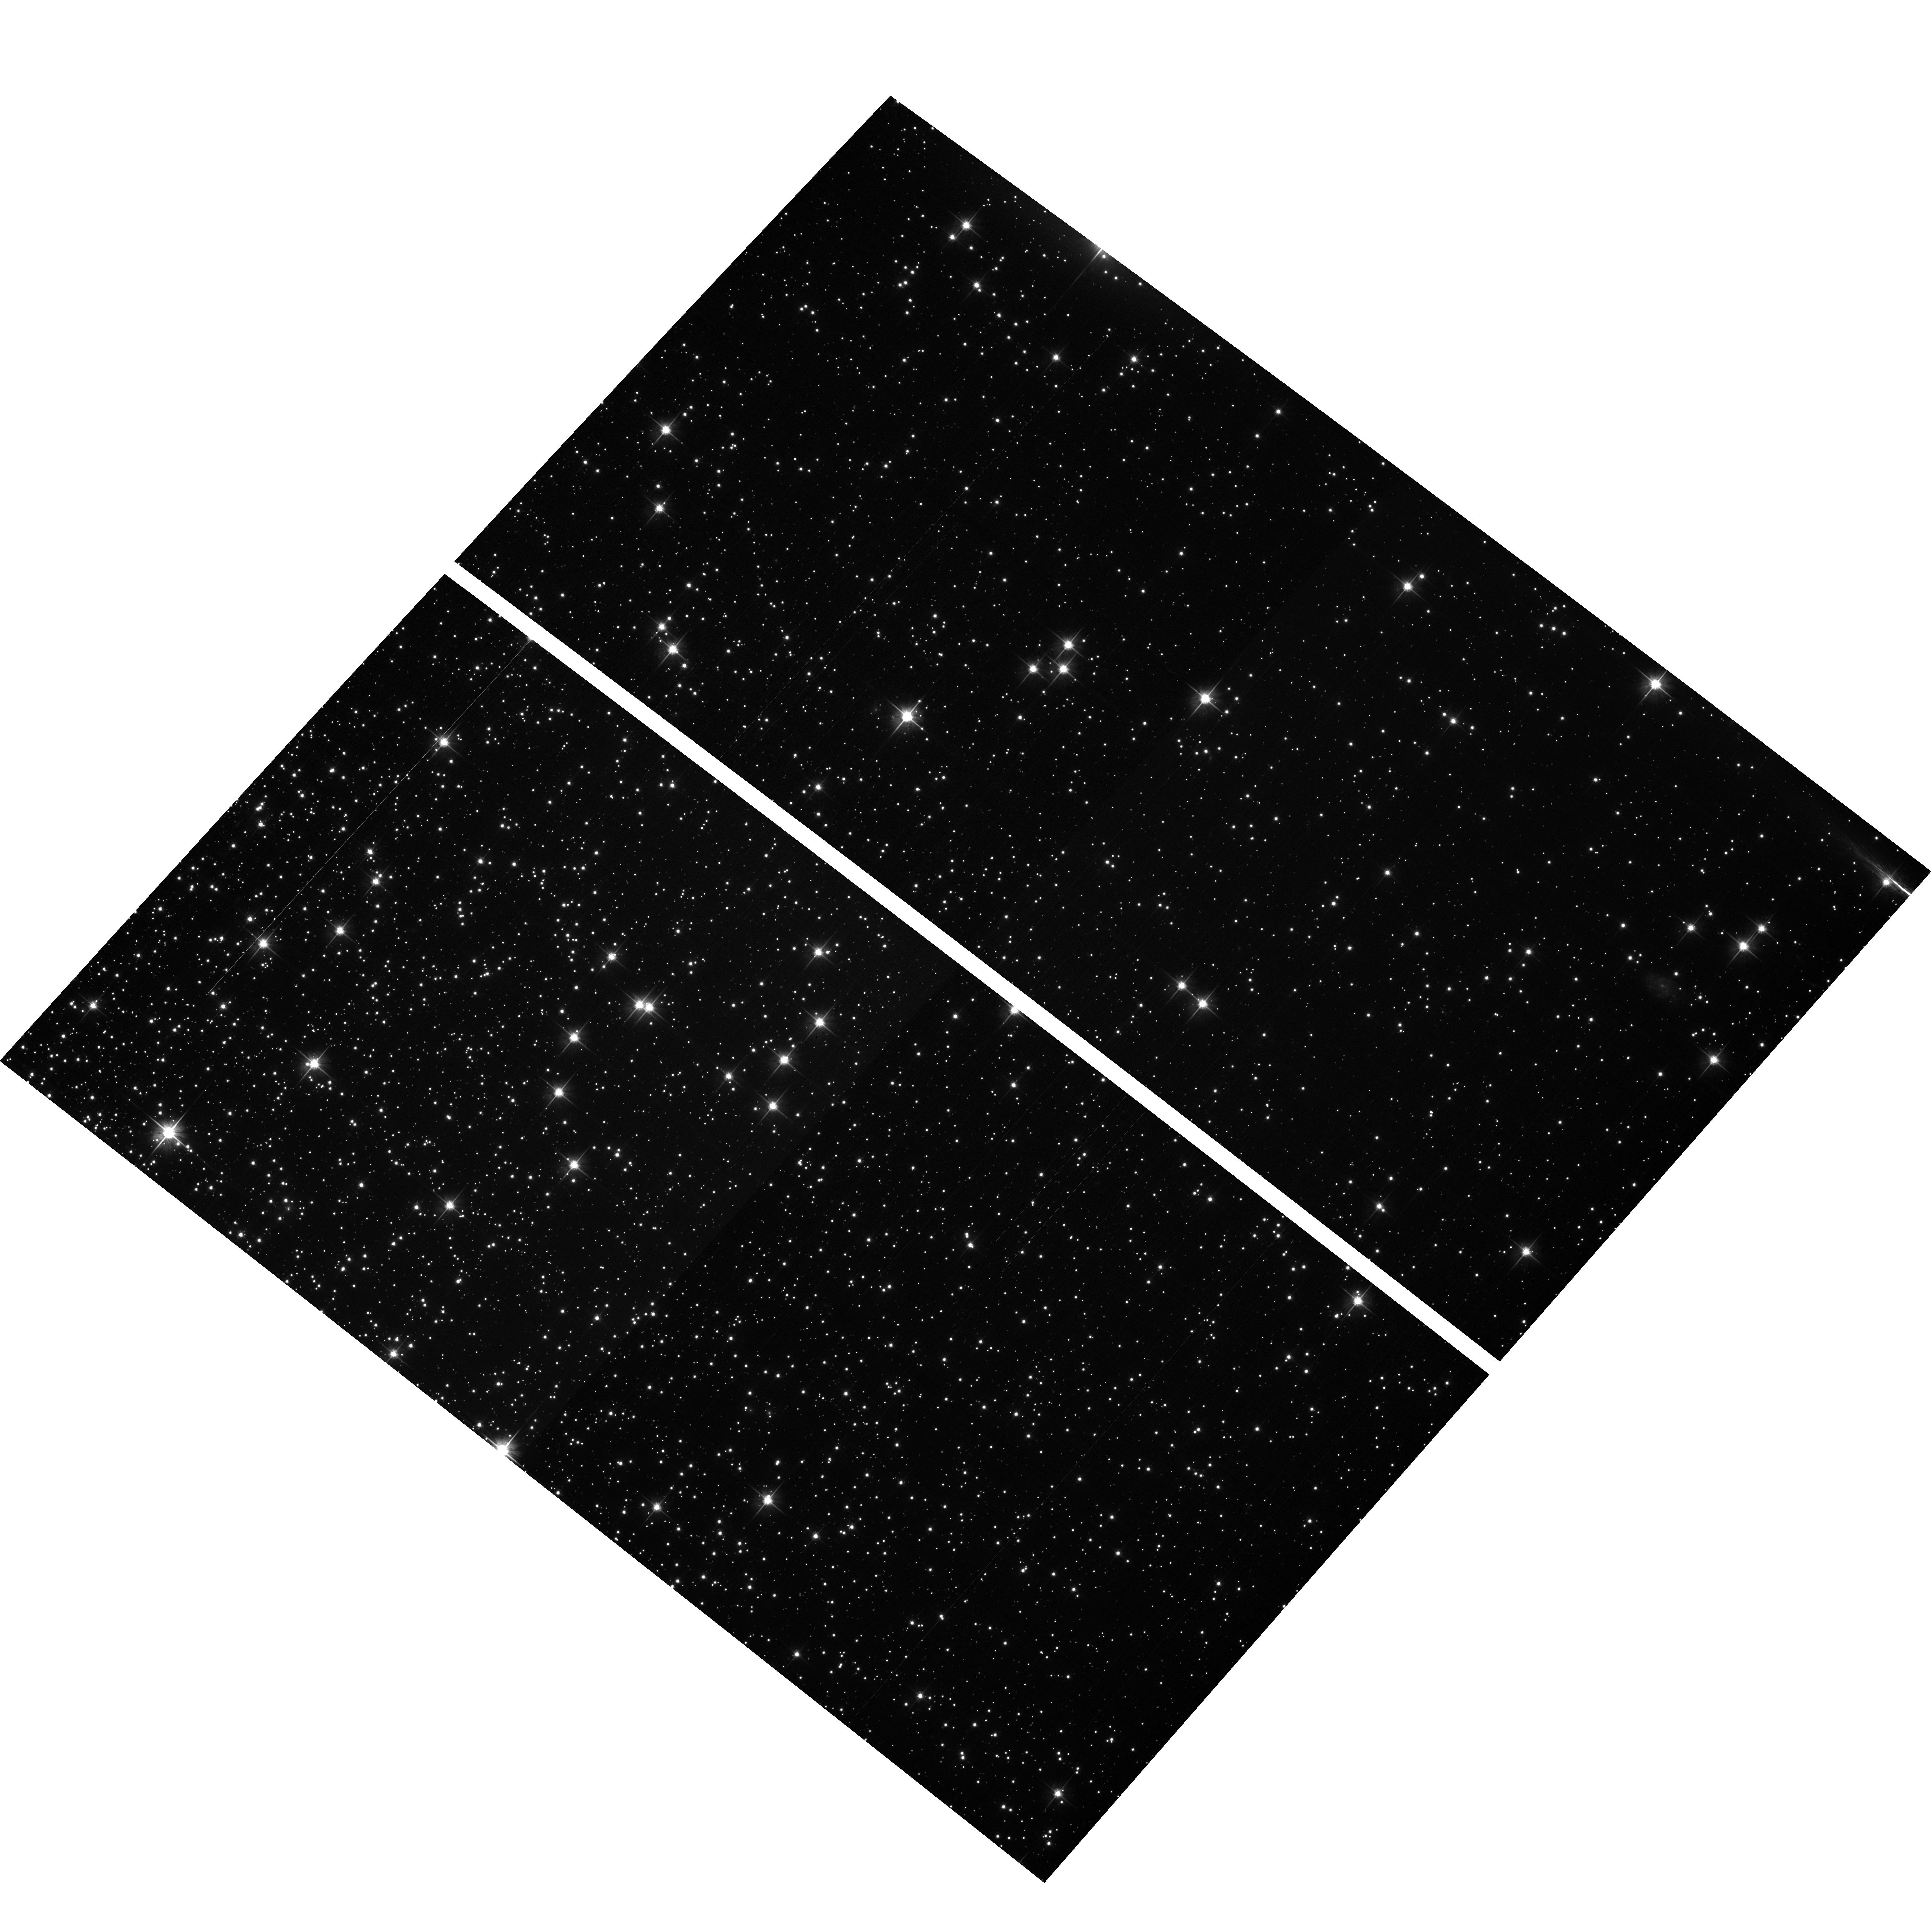
Target: NGC104-WFC
Instrument: ACS/WFC
Filter: F606W
Exposure: 2 min
Observation ID: hst_11887_01_acs_wfc_f606w_jbbf01

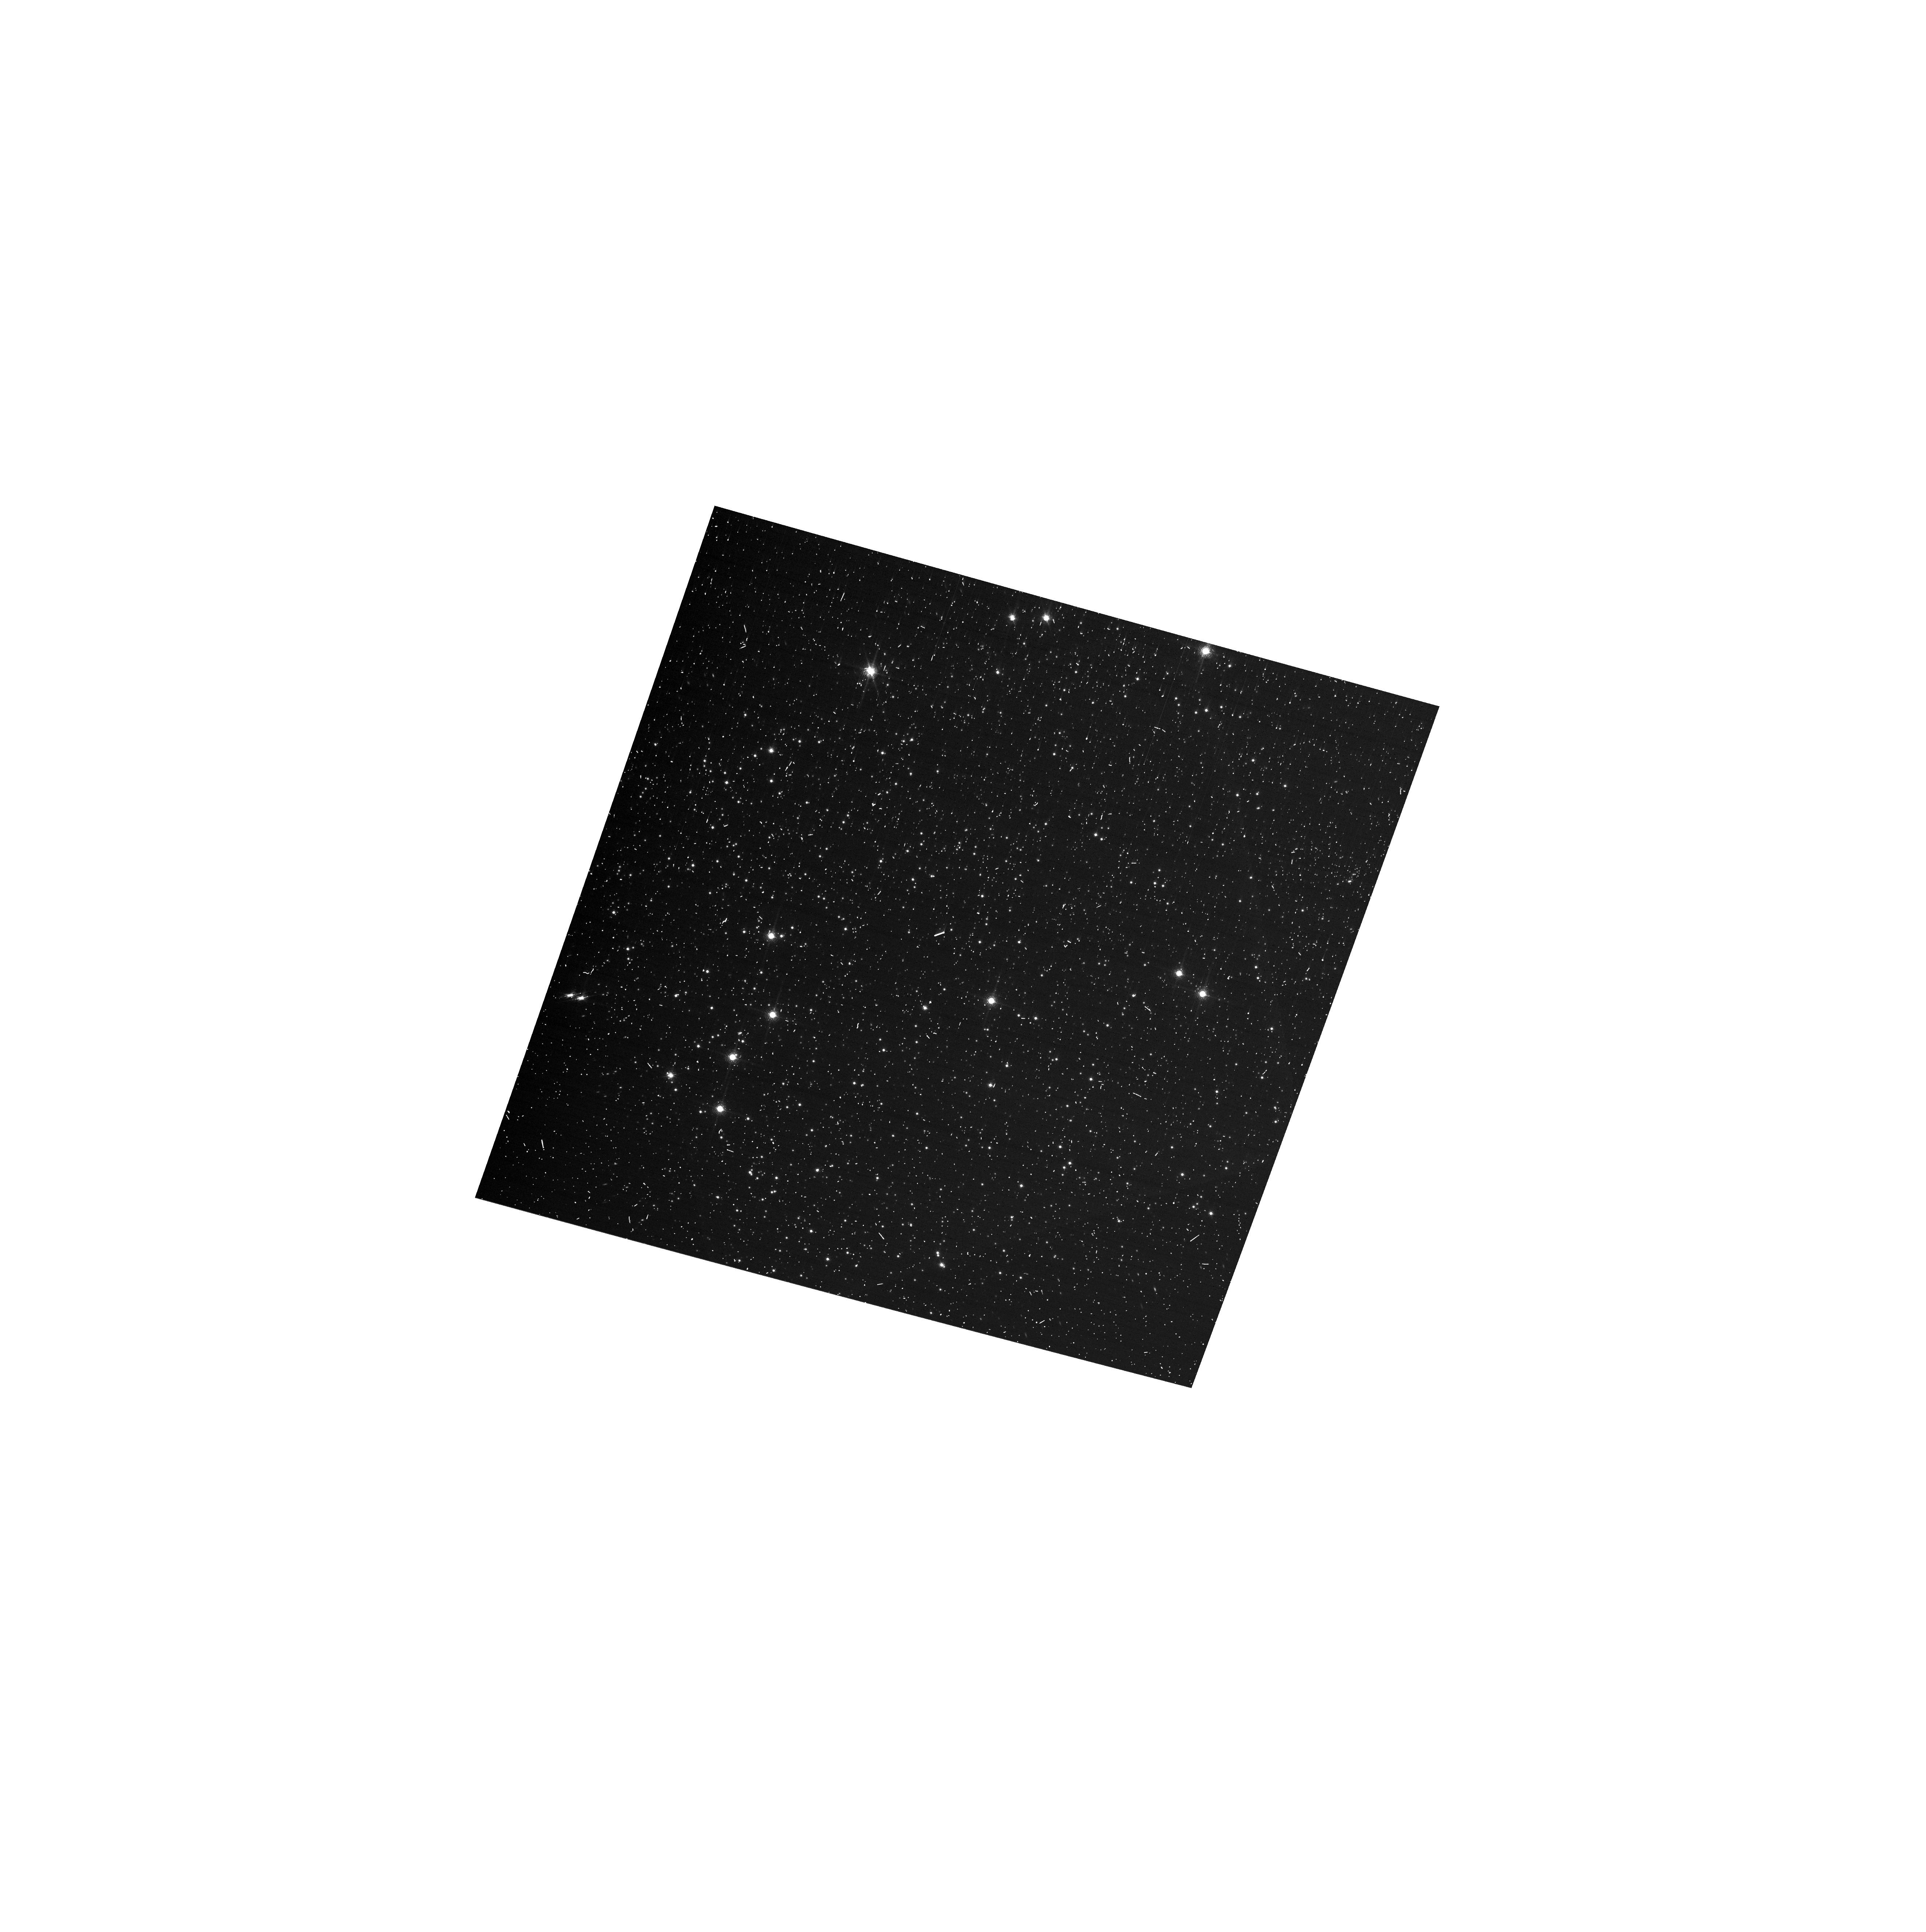
Target: NGC104-WFC
Instrument: ACS/WFC
Filter: F892N
Exposure: 6 min
Observation ID: hst_11887_w2_acs_wfc_f892n_jbbfw2

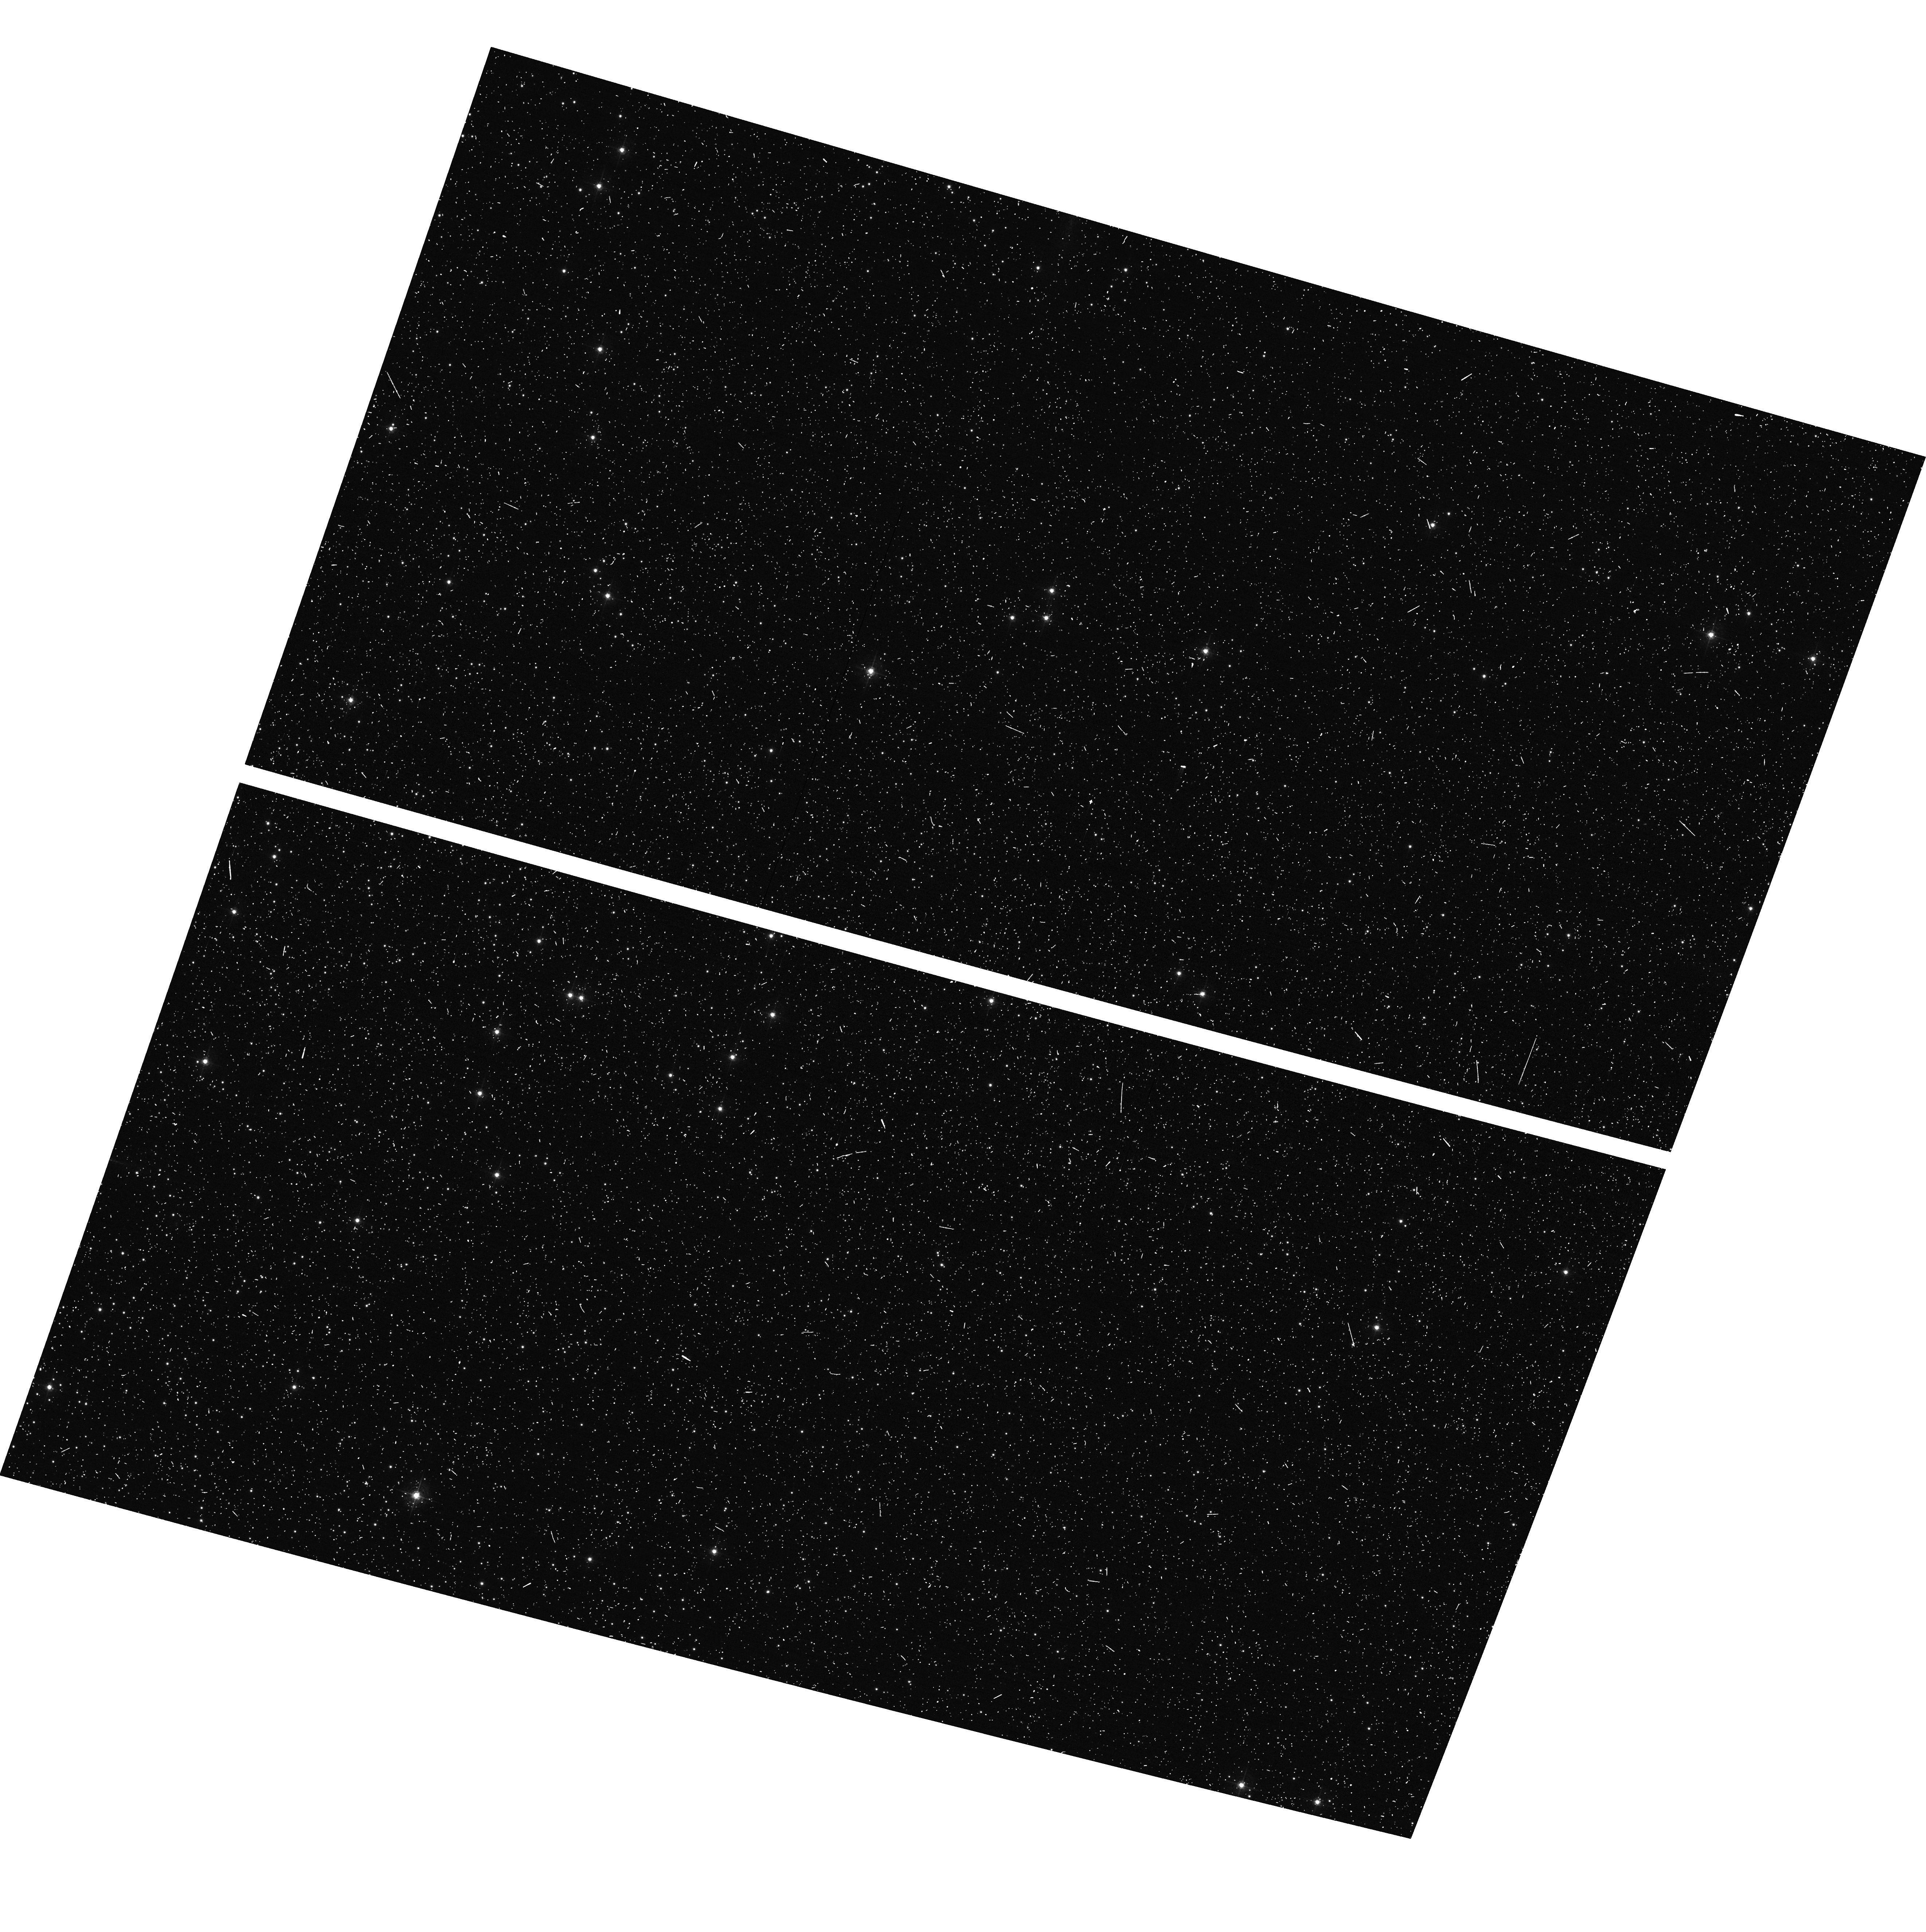
Target: NGC104-WFC
Instrument: ACS/WFC
Filter: F502N
Exposure: 6 min
Observation ID: hst_11887_w2_acs_wfc_f502n_jbbfw2

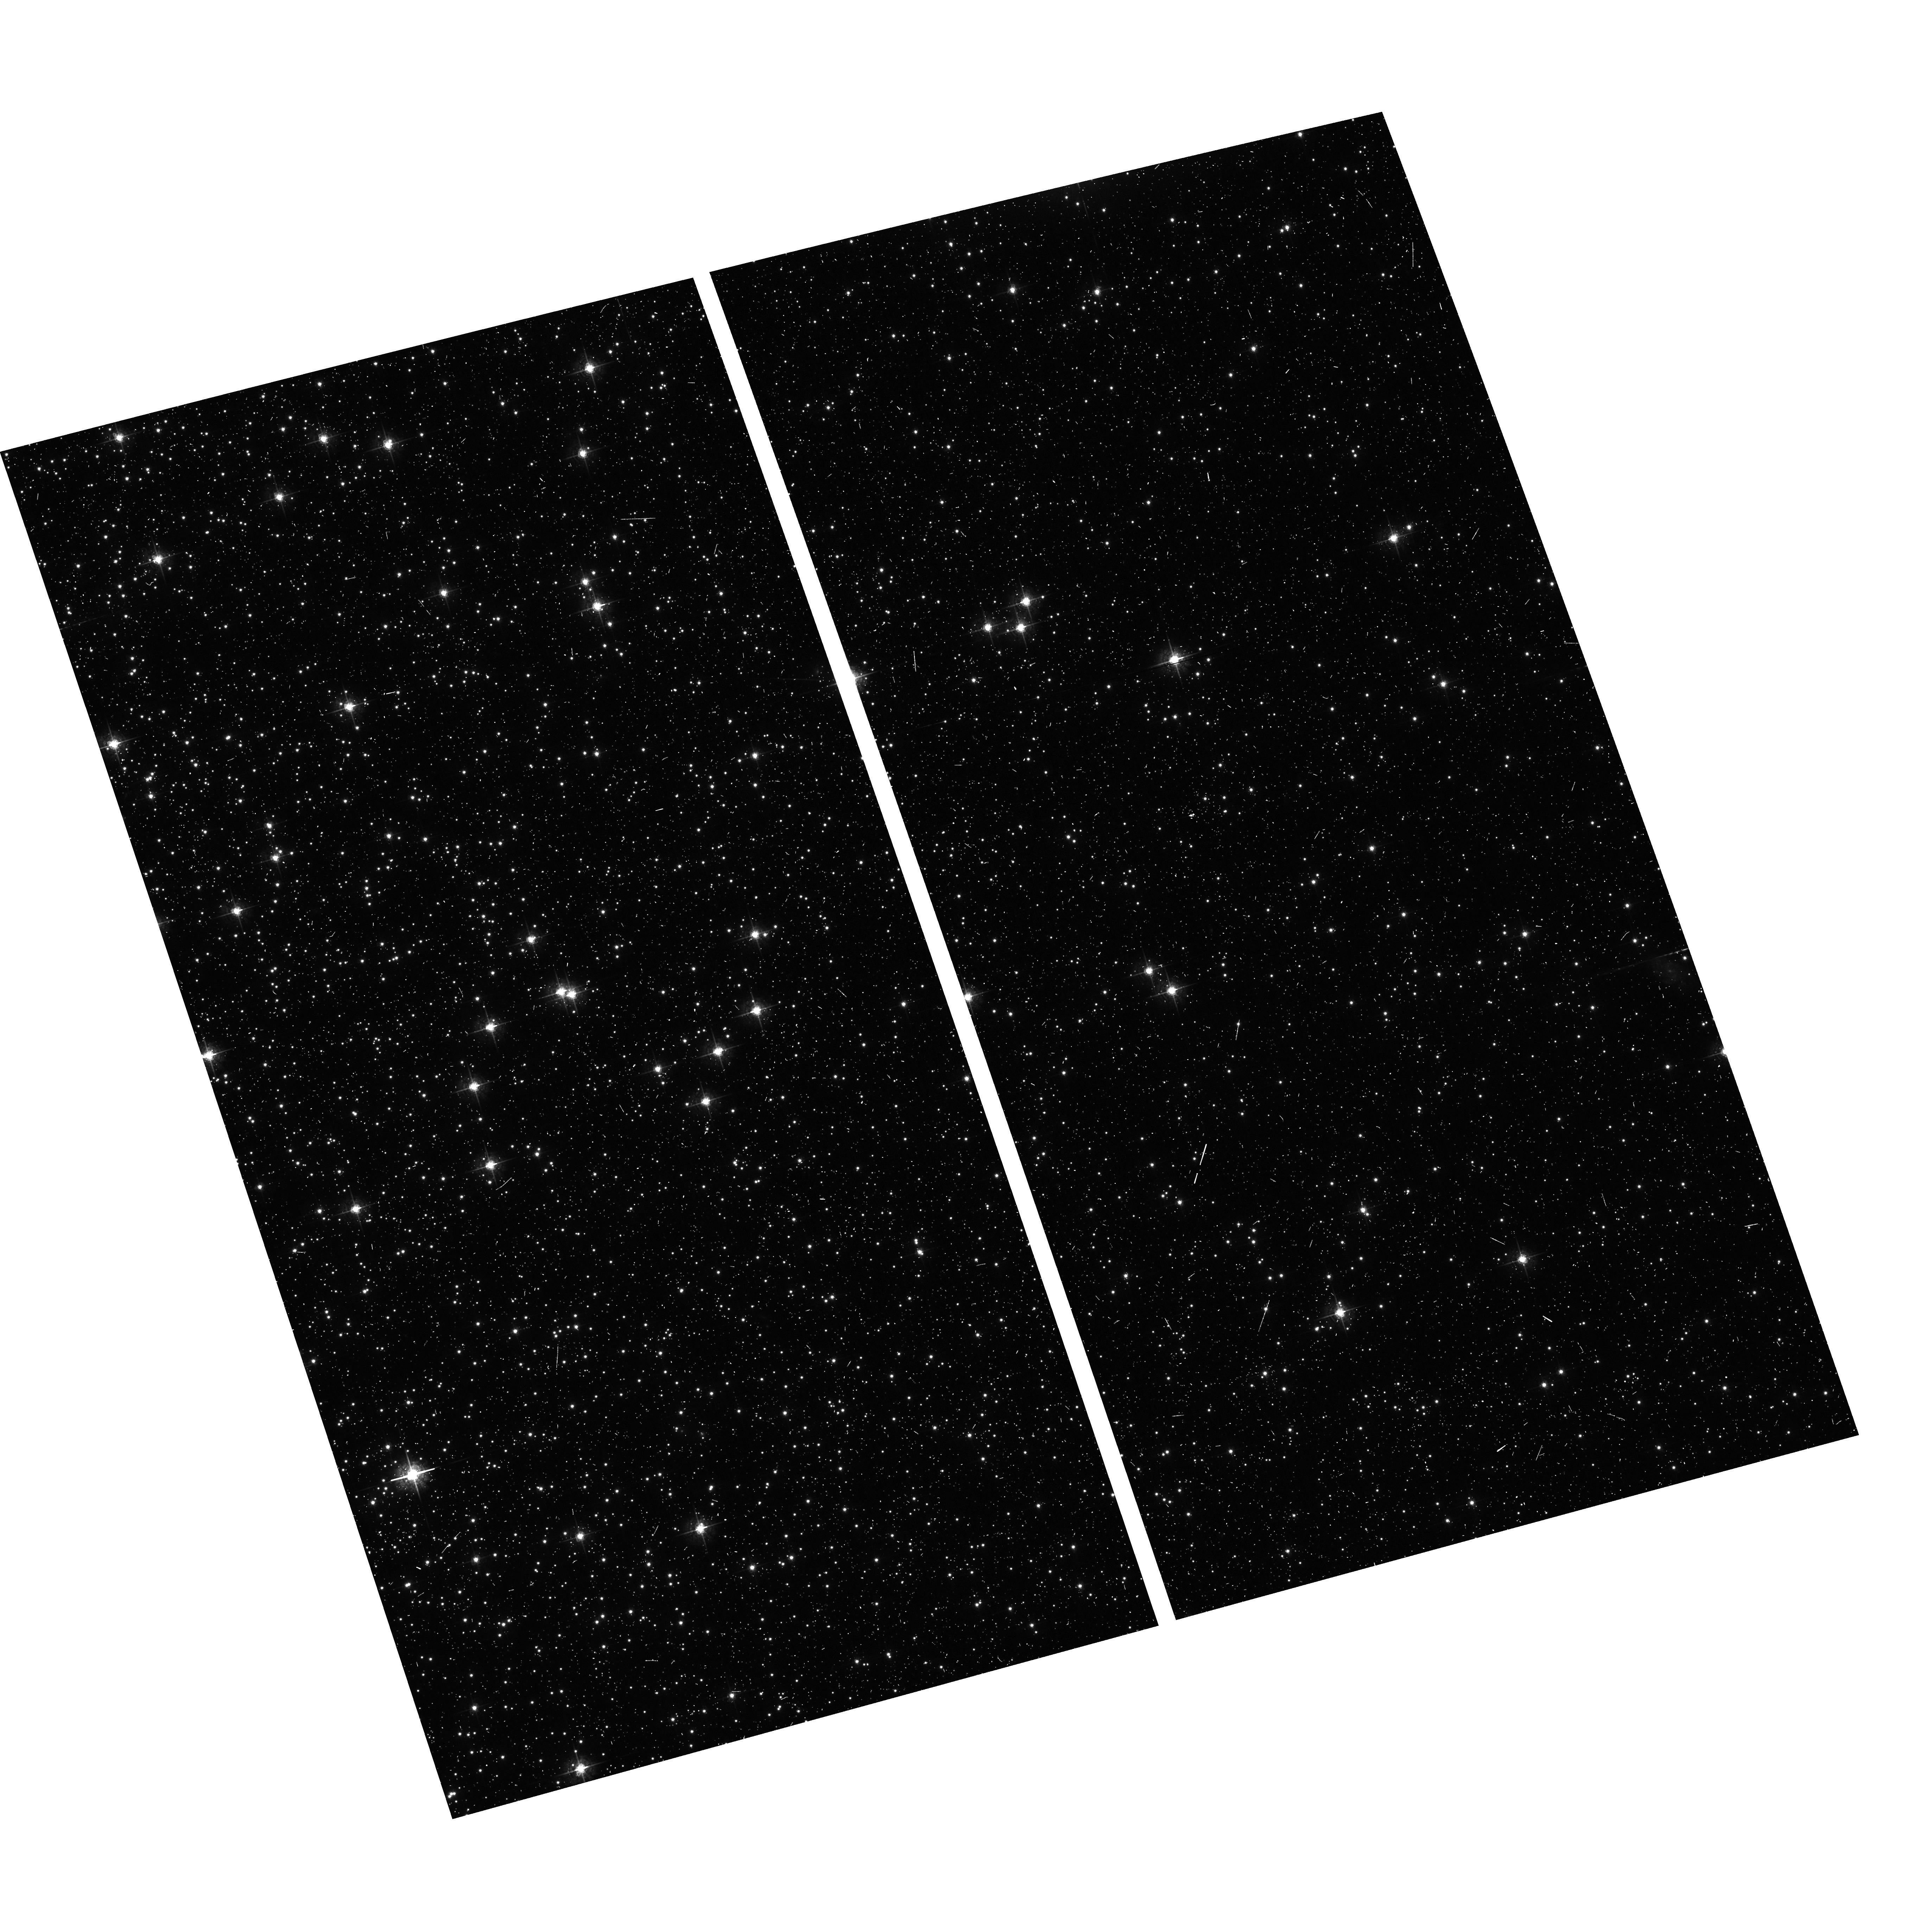
Target: NGC104-WFC
Instrument: ACS/WFC
Filter: F550M
Exposure: 6 min
Observation ID: hst_11887_w3_acs_wfc_f550m_jbbfw3

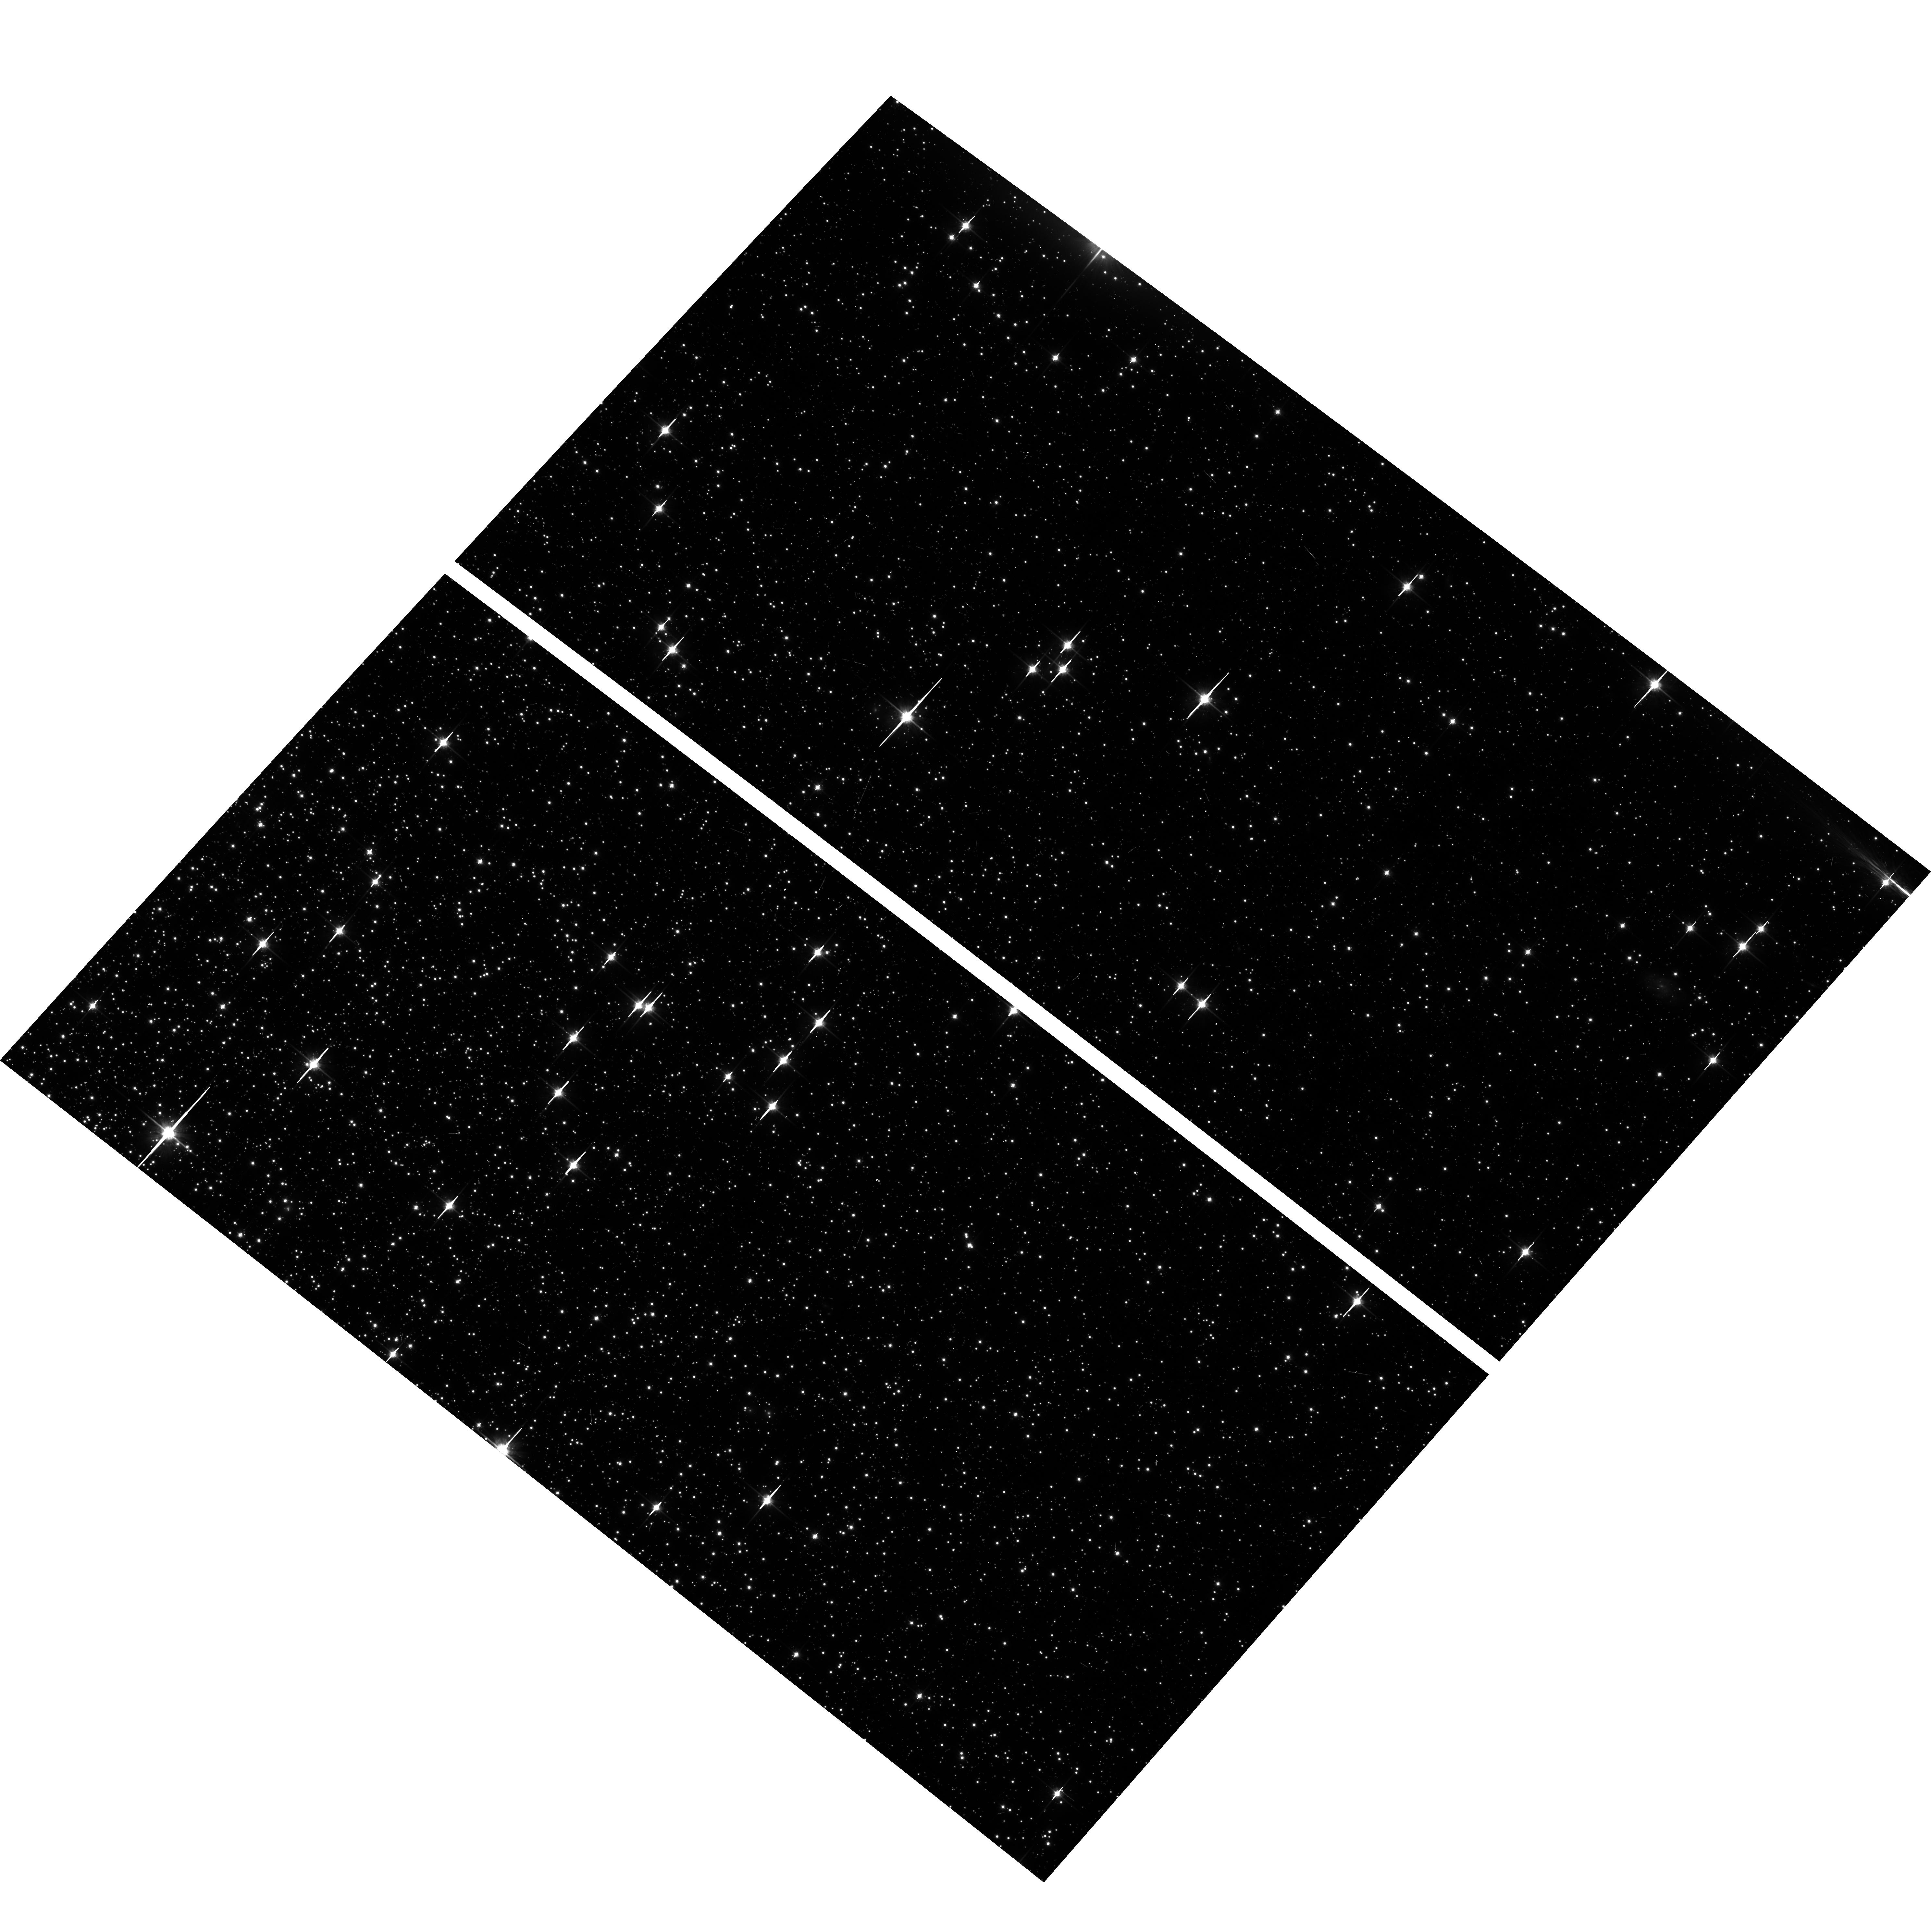
Target: NGC104-WFC
Instrument: ACS/WFC
Filter: F814W
Exposure: 6 min
Observation ID: hst_11887_w5_acs_wfc_f814w_jbbfw5

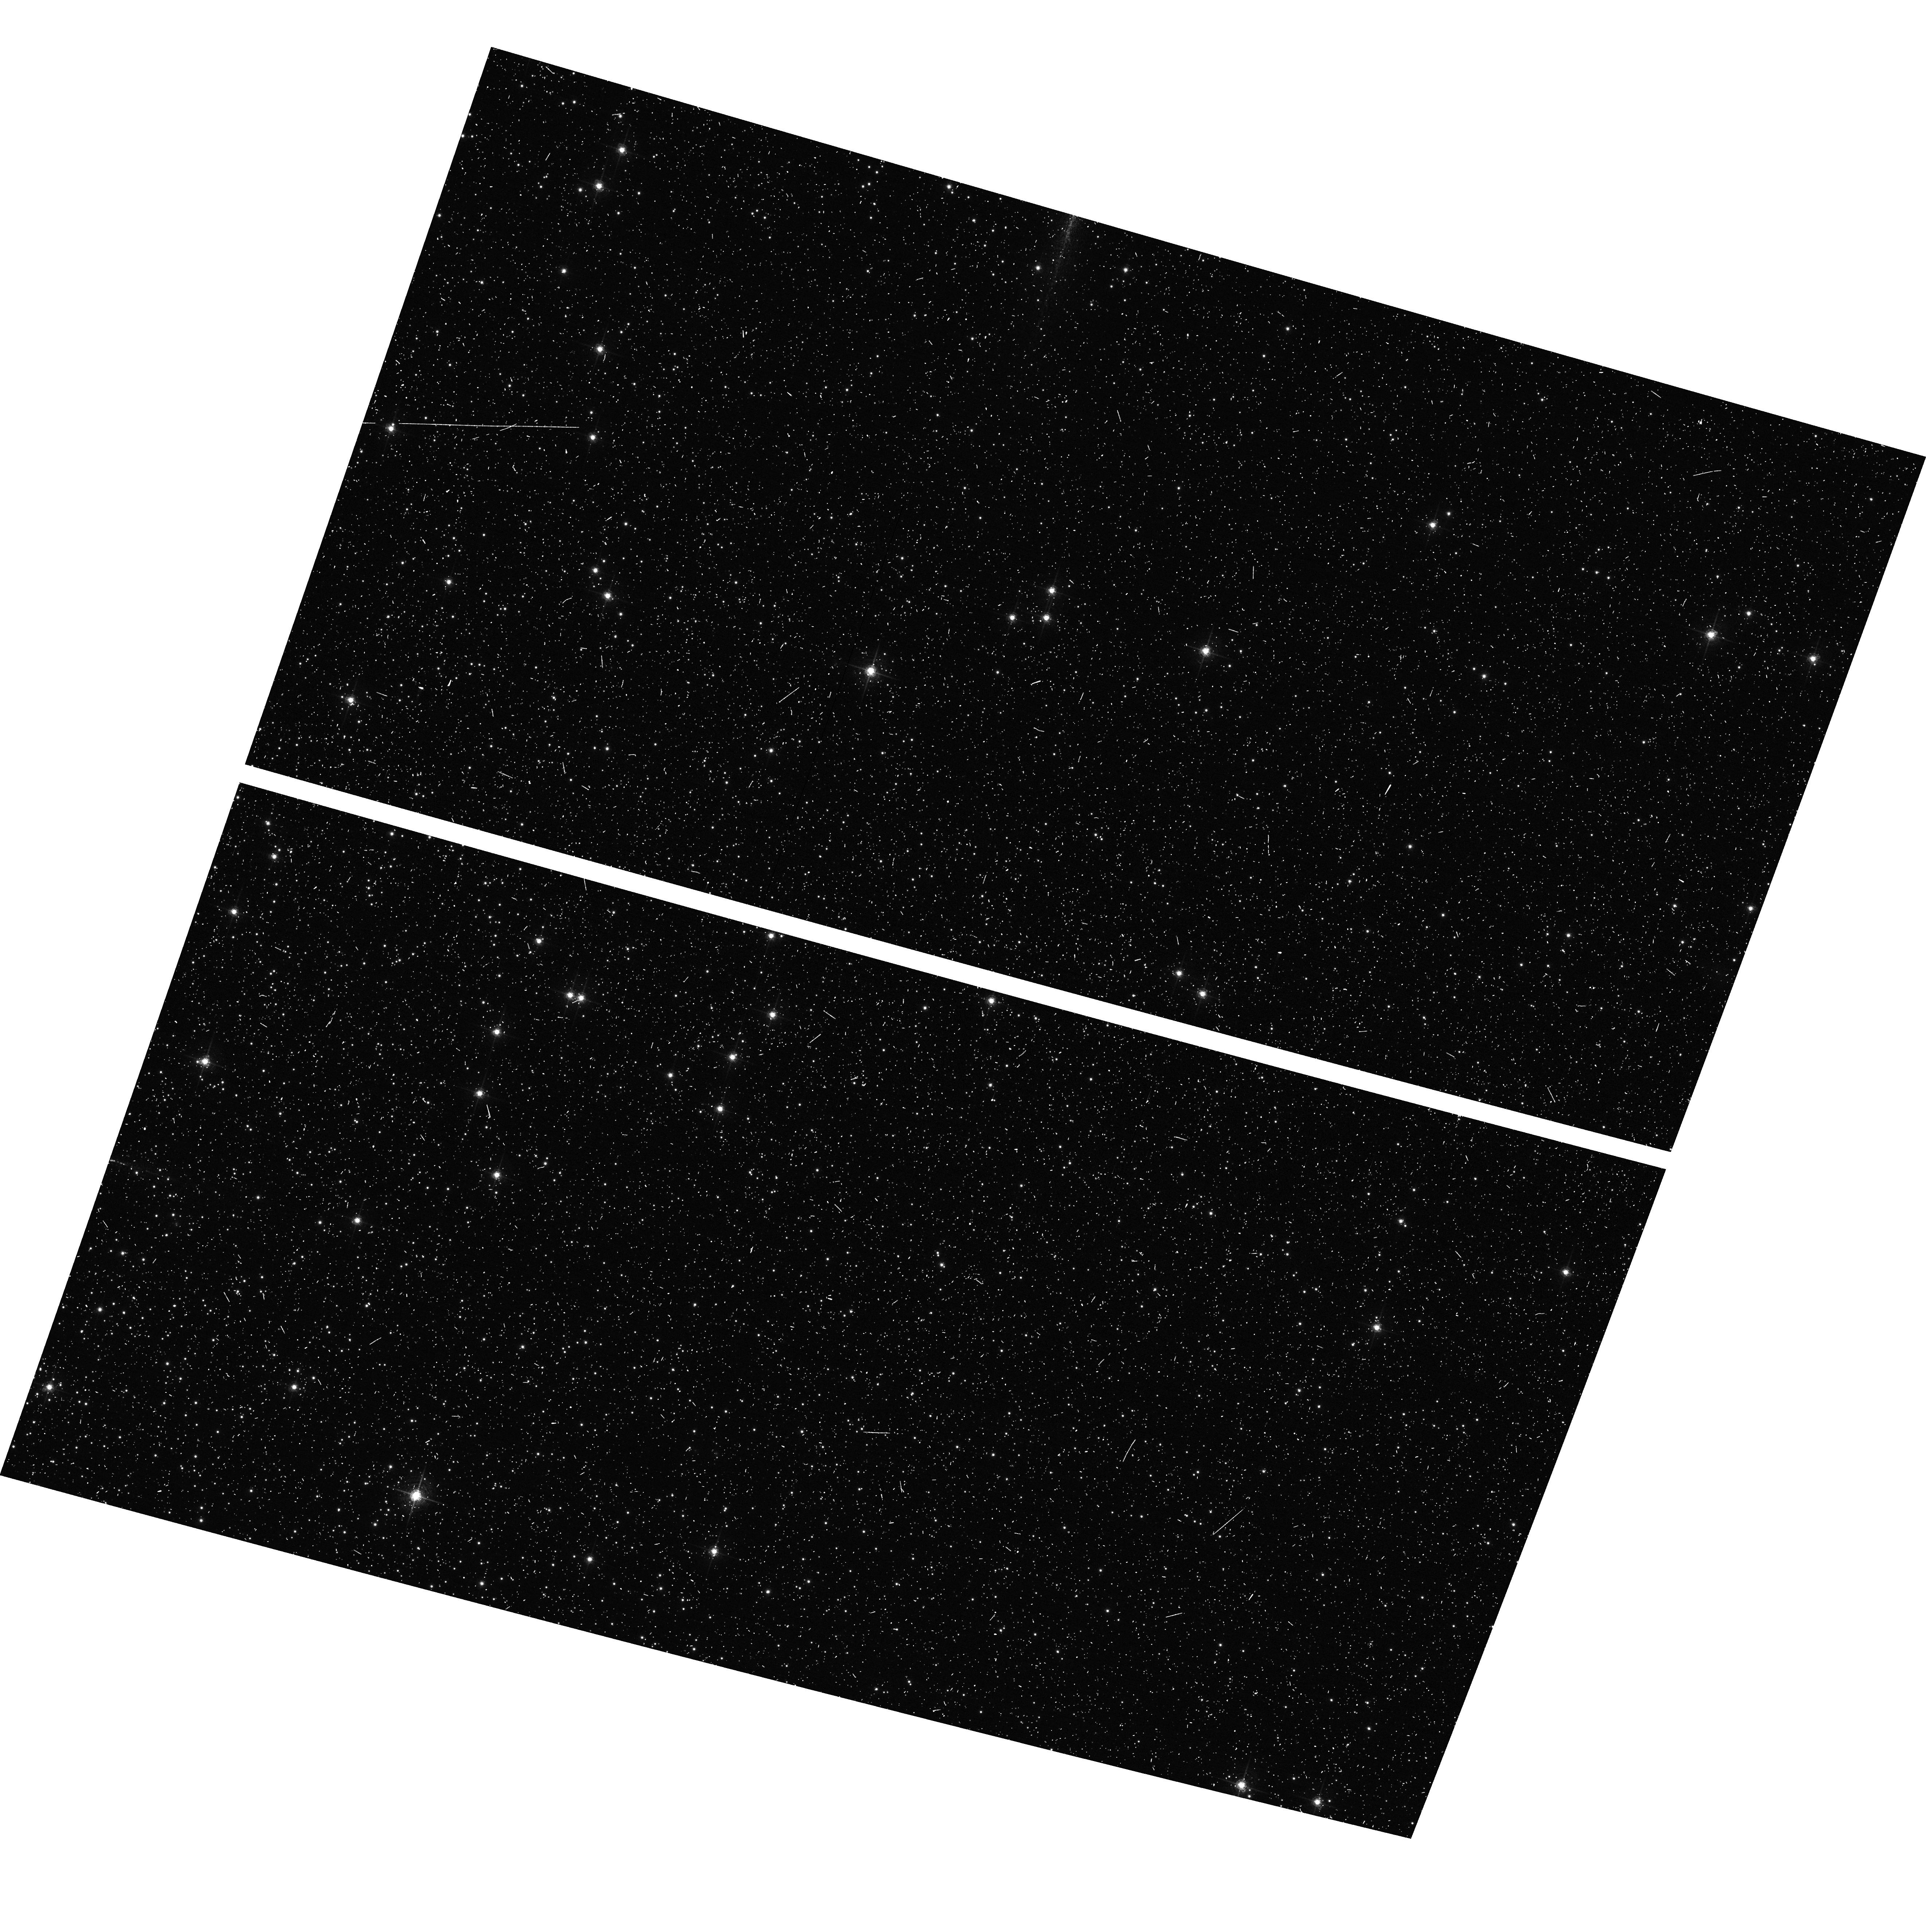
Target: NGC104-WFC
Instrument: ACS/WFC
Filter: F658N
Exposure: 6 min
Observation ID: hst_11887_w2_acs_wfc_f658n_jbbfw2

CCD Stability Monitor (PI: Mack, Jennifer)

This program will verify that the low frequency flat fielding, the photometry, and the geometric distortion are stable in time and across the field of view of the CCD arrays. A moderately crowded stellar field in the cluster 47 Tuc is observed with the HRC (at the cluster core) and WFC (6 arcmin West of the cluster core) using the full suite of broad and narrow band imaging filters. The positions and magnitudes of objects will be used to monitor local and large scale variations in the plate scale and the sensitivity of the detectors and to derive an independent measure of the detector CTE. The UV sensitivity for the SBC and HRC will be addressed in the UV contamination monitor program (11886, PI=Smith). One additional orbit will be obtained at the beginning of the cycle will allow a verification of the CCD gain ratios for WFC using gain 2.0, 1.4, 1.0, 0.5 and for HRC using gain 4.0 and 2.0. In addition, one subarray exposure with the WFC will allow a verification that photometry obtained in full-frame and in sub-array modes are repeatable to better than 1%. This test is important for the ACS Photometric Cross-Calibration program (11889, PI=Bohlin) which uses sub-array exposures.